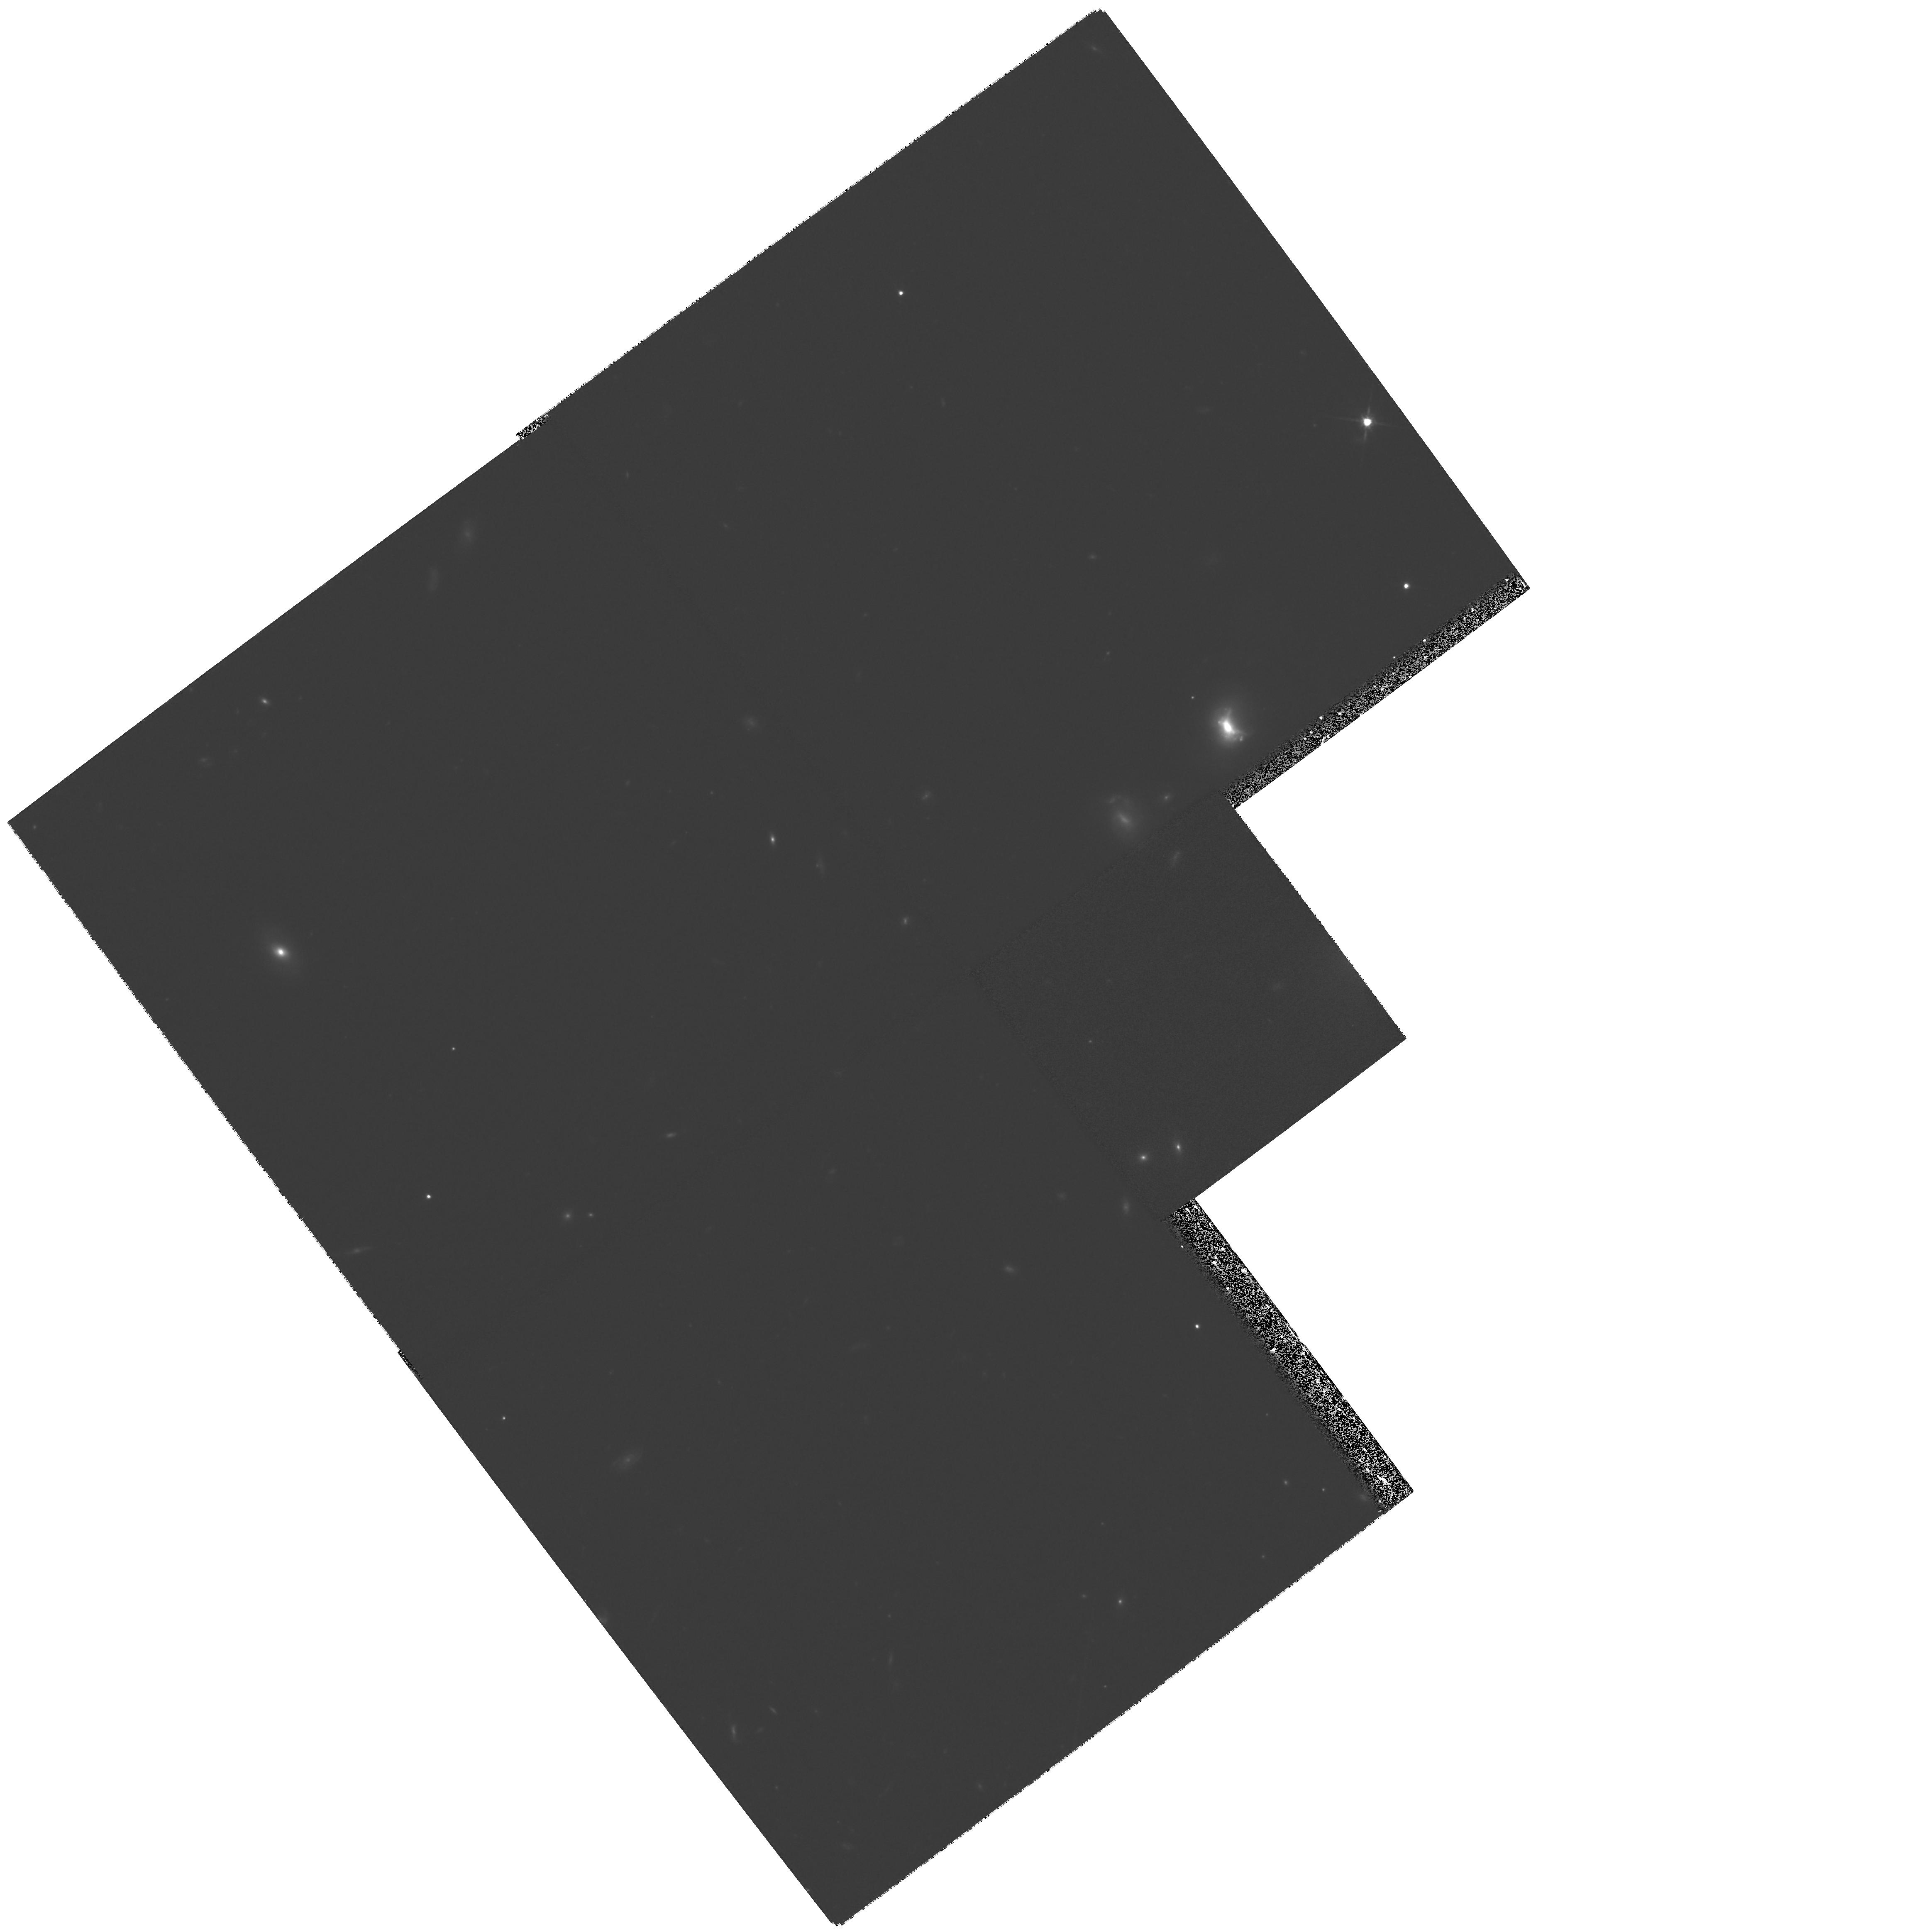
Target: FIELD-031320-550159
Instrument: WFPC2/PC
Filter: F814W
Exposure: 1.1 h
Observation ID: hst_8331_02_wfpc2_pc_f814w_u5h302

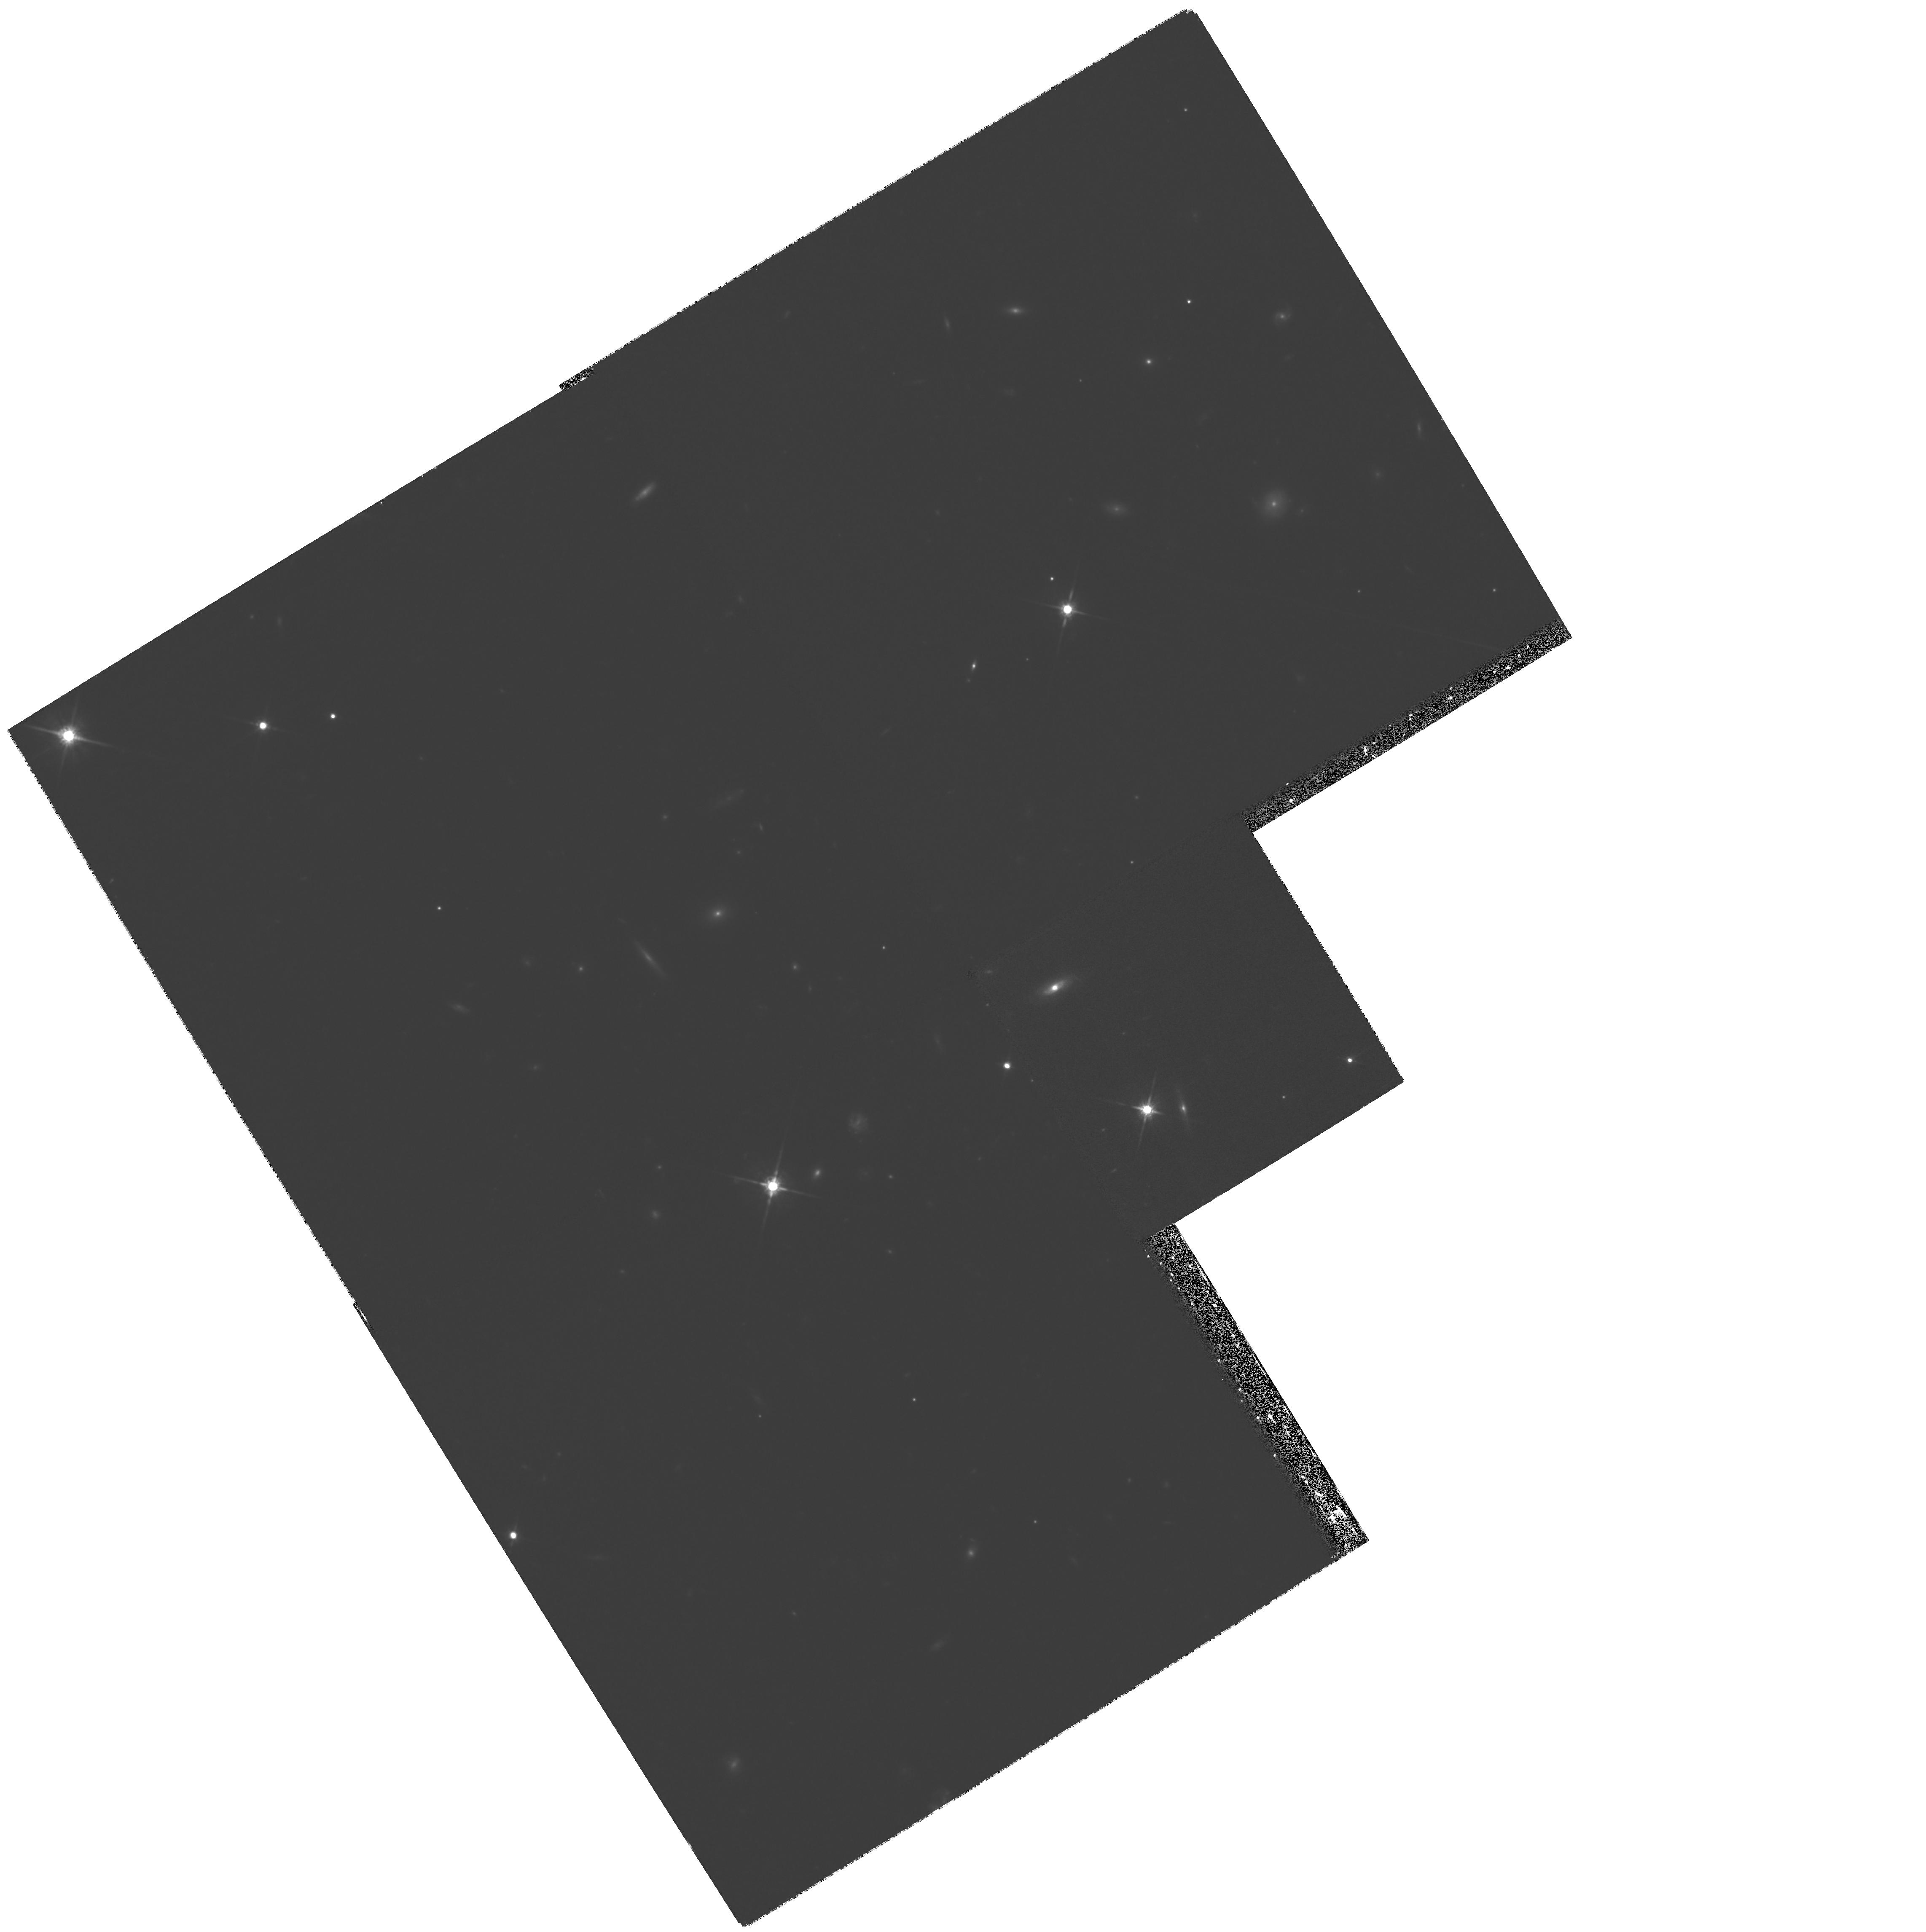
Target: FIELD-031329-550420
Instrument: WFPC2/PC
Filter: F814W
Exposure: 1.1 h
Observation ID: hst_8331_03_wfpc2_pc_f814w_u5h303

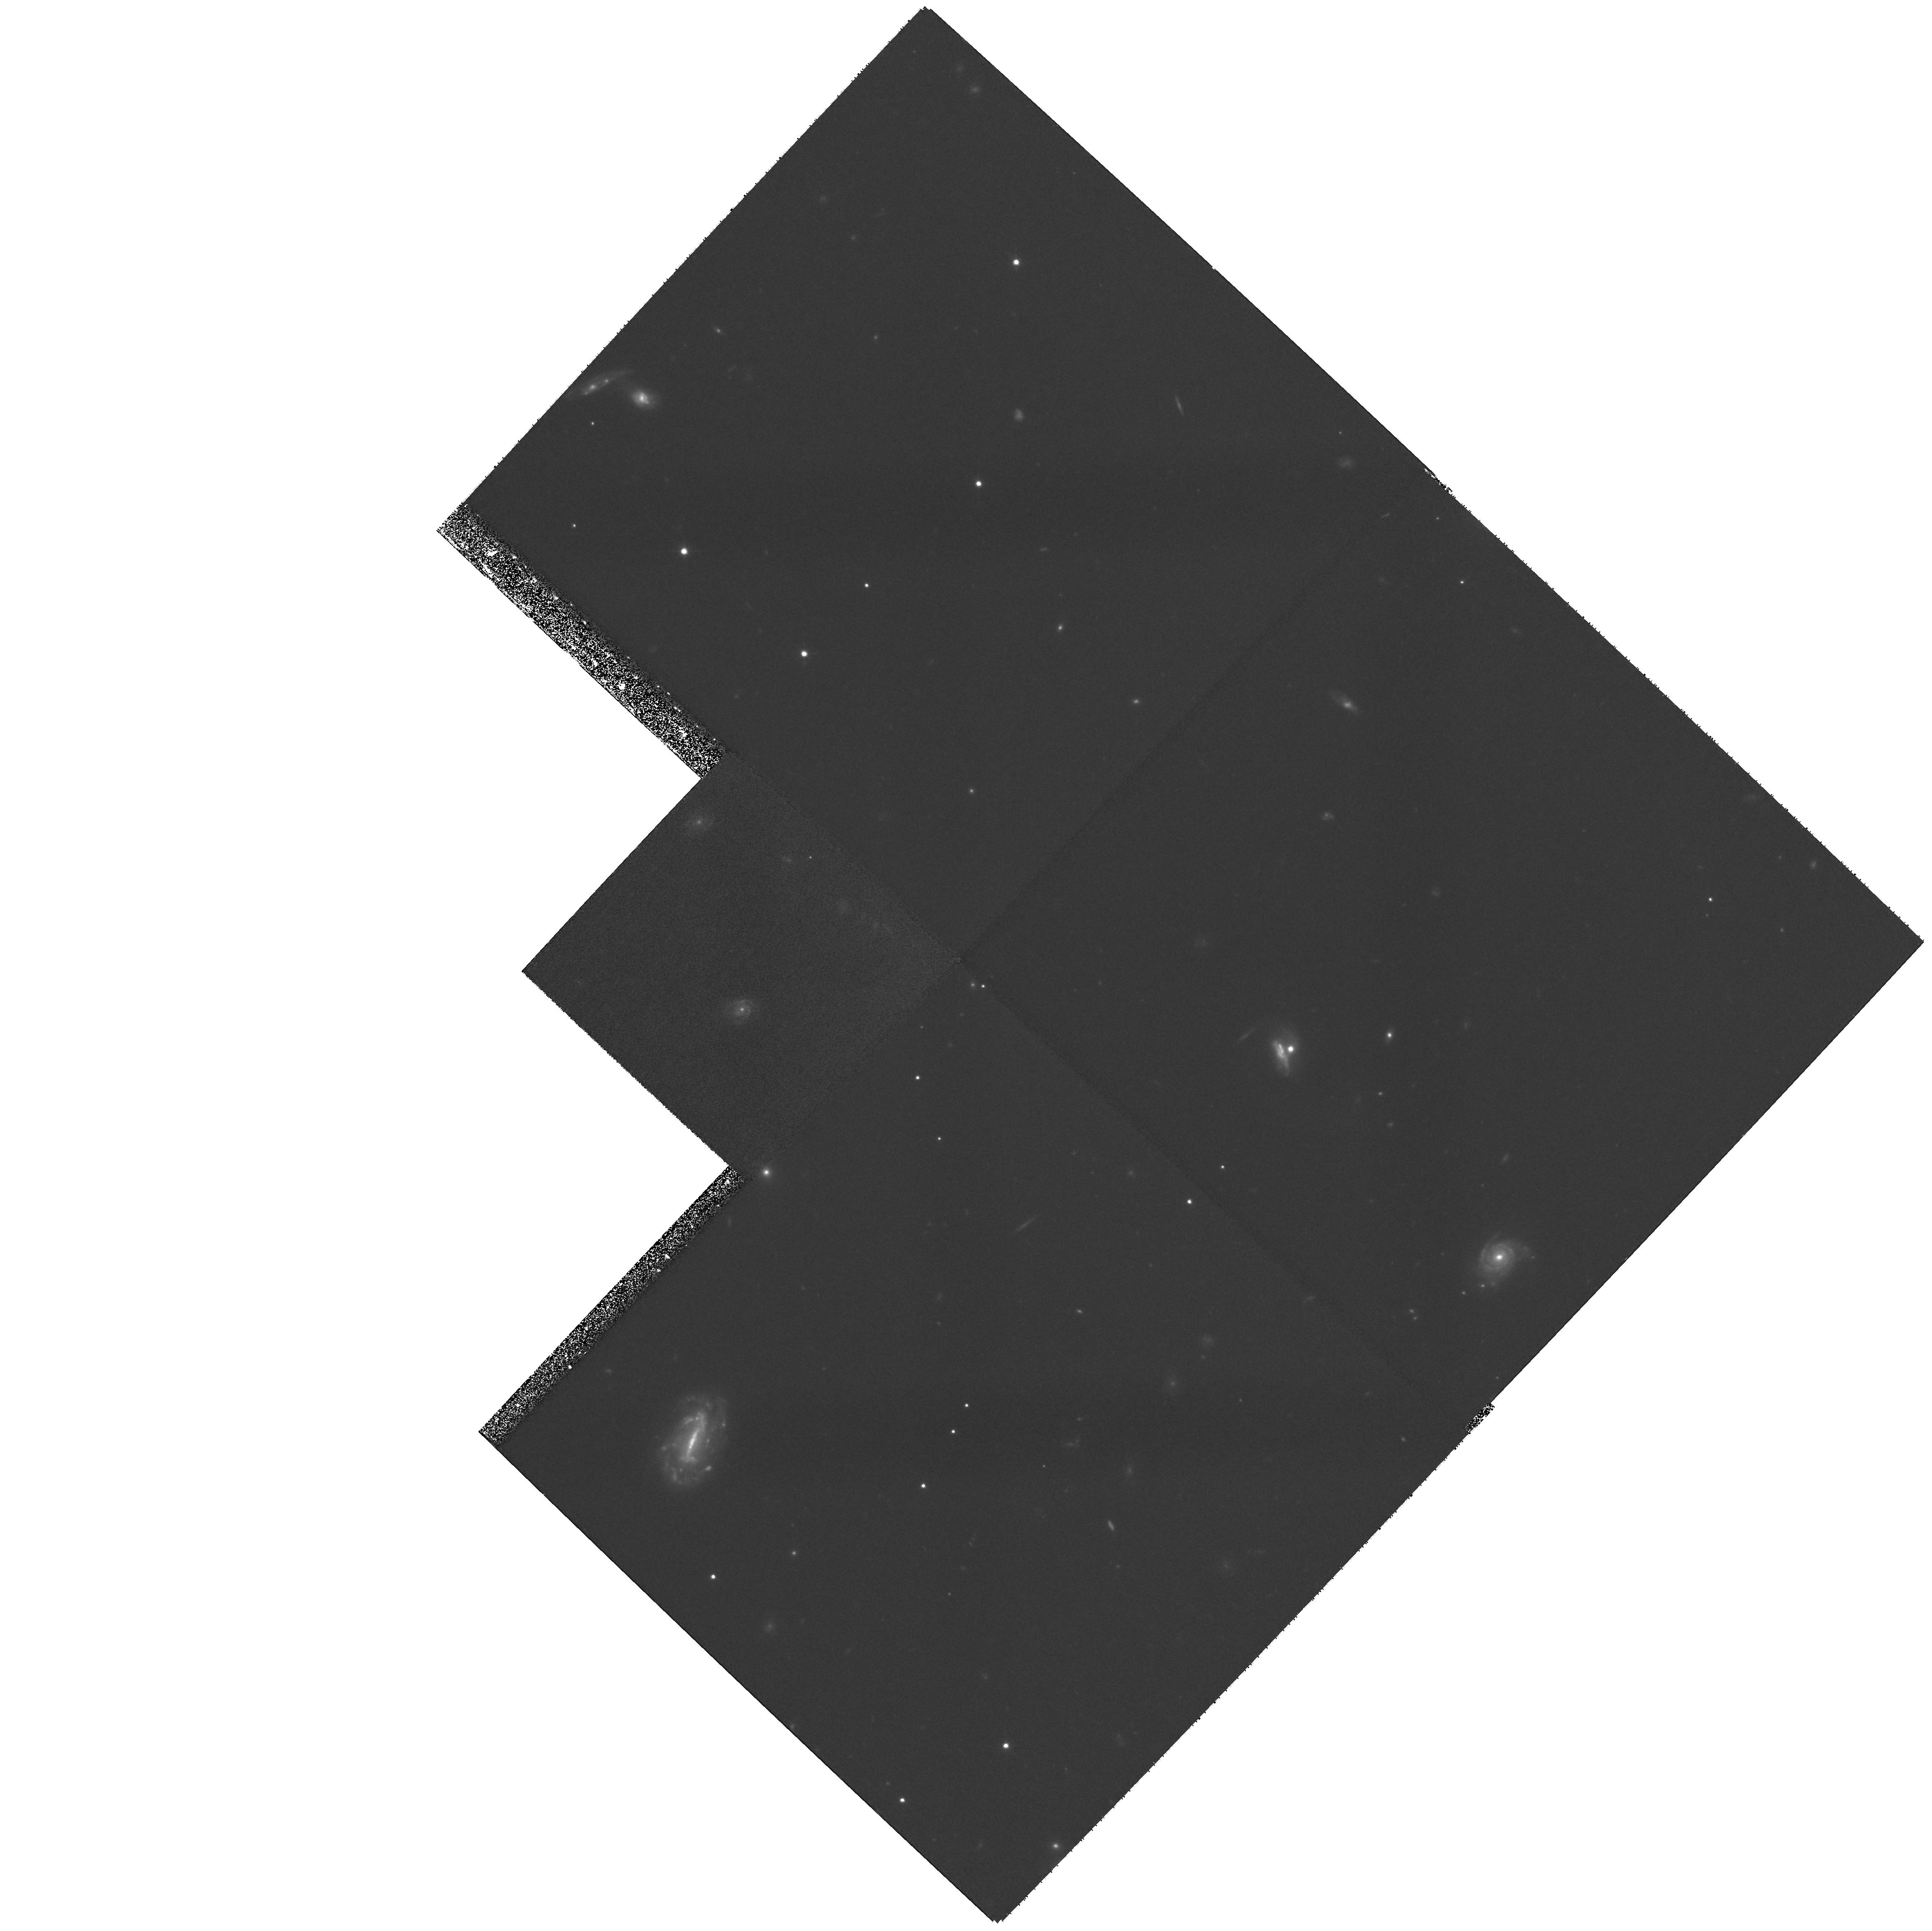
Target: FIELD-031309-550503
Instrument: WFPC2/PC
Filter: F814W
Exposure: 1.1 h
Observation ID: hst_8331_05_wfpc2_pc_f814w_u5h305

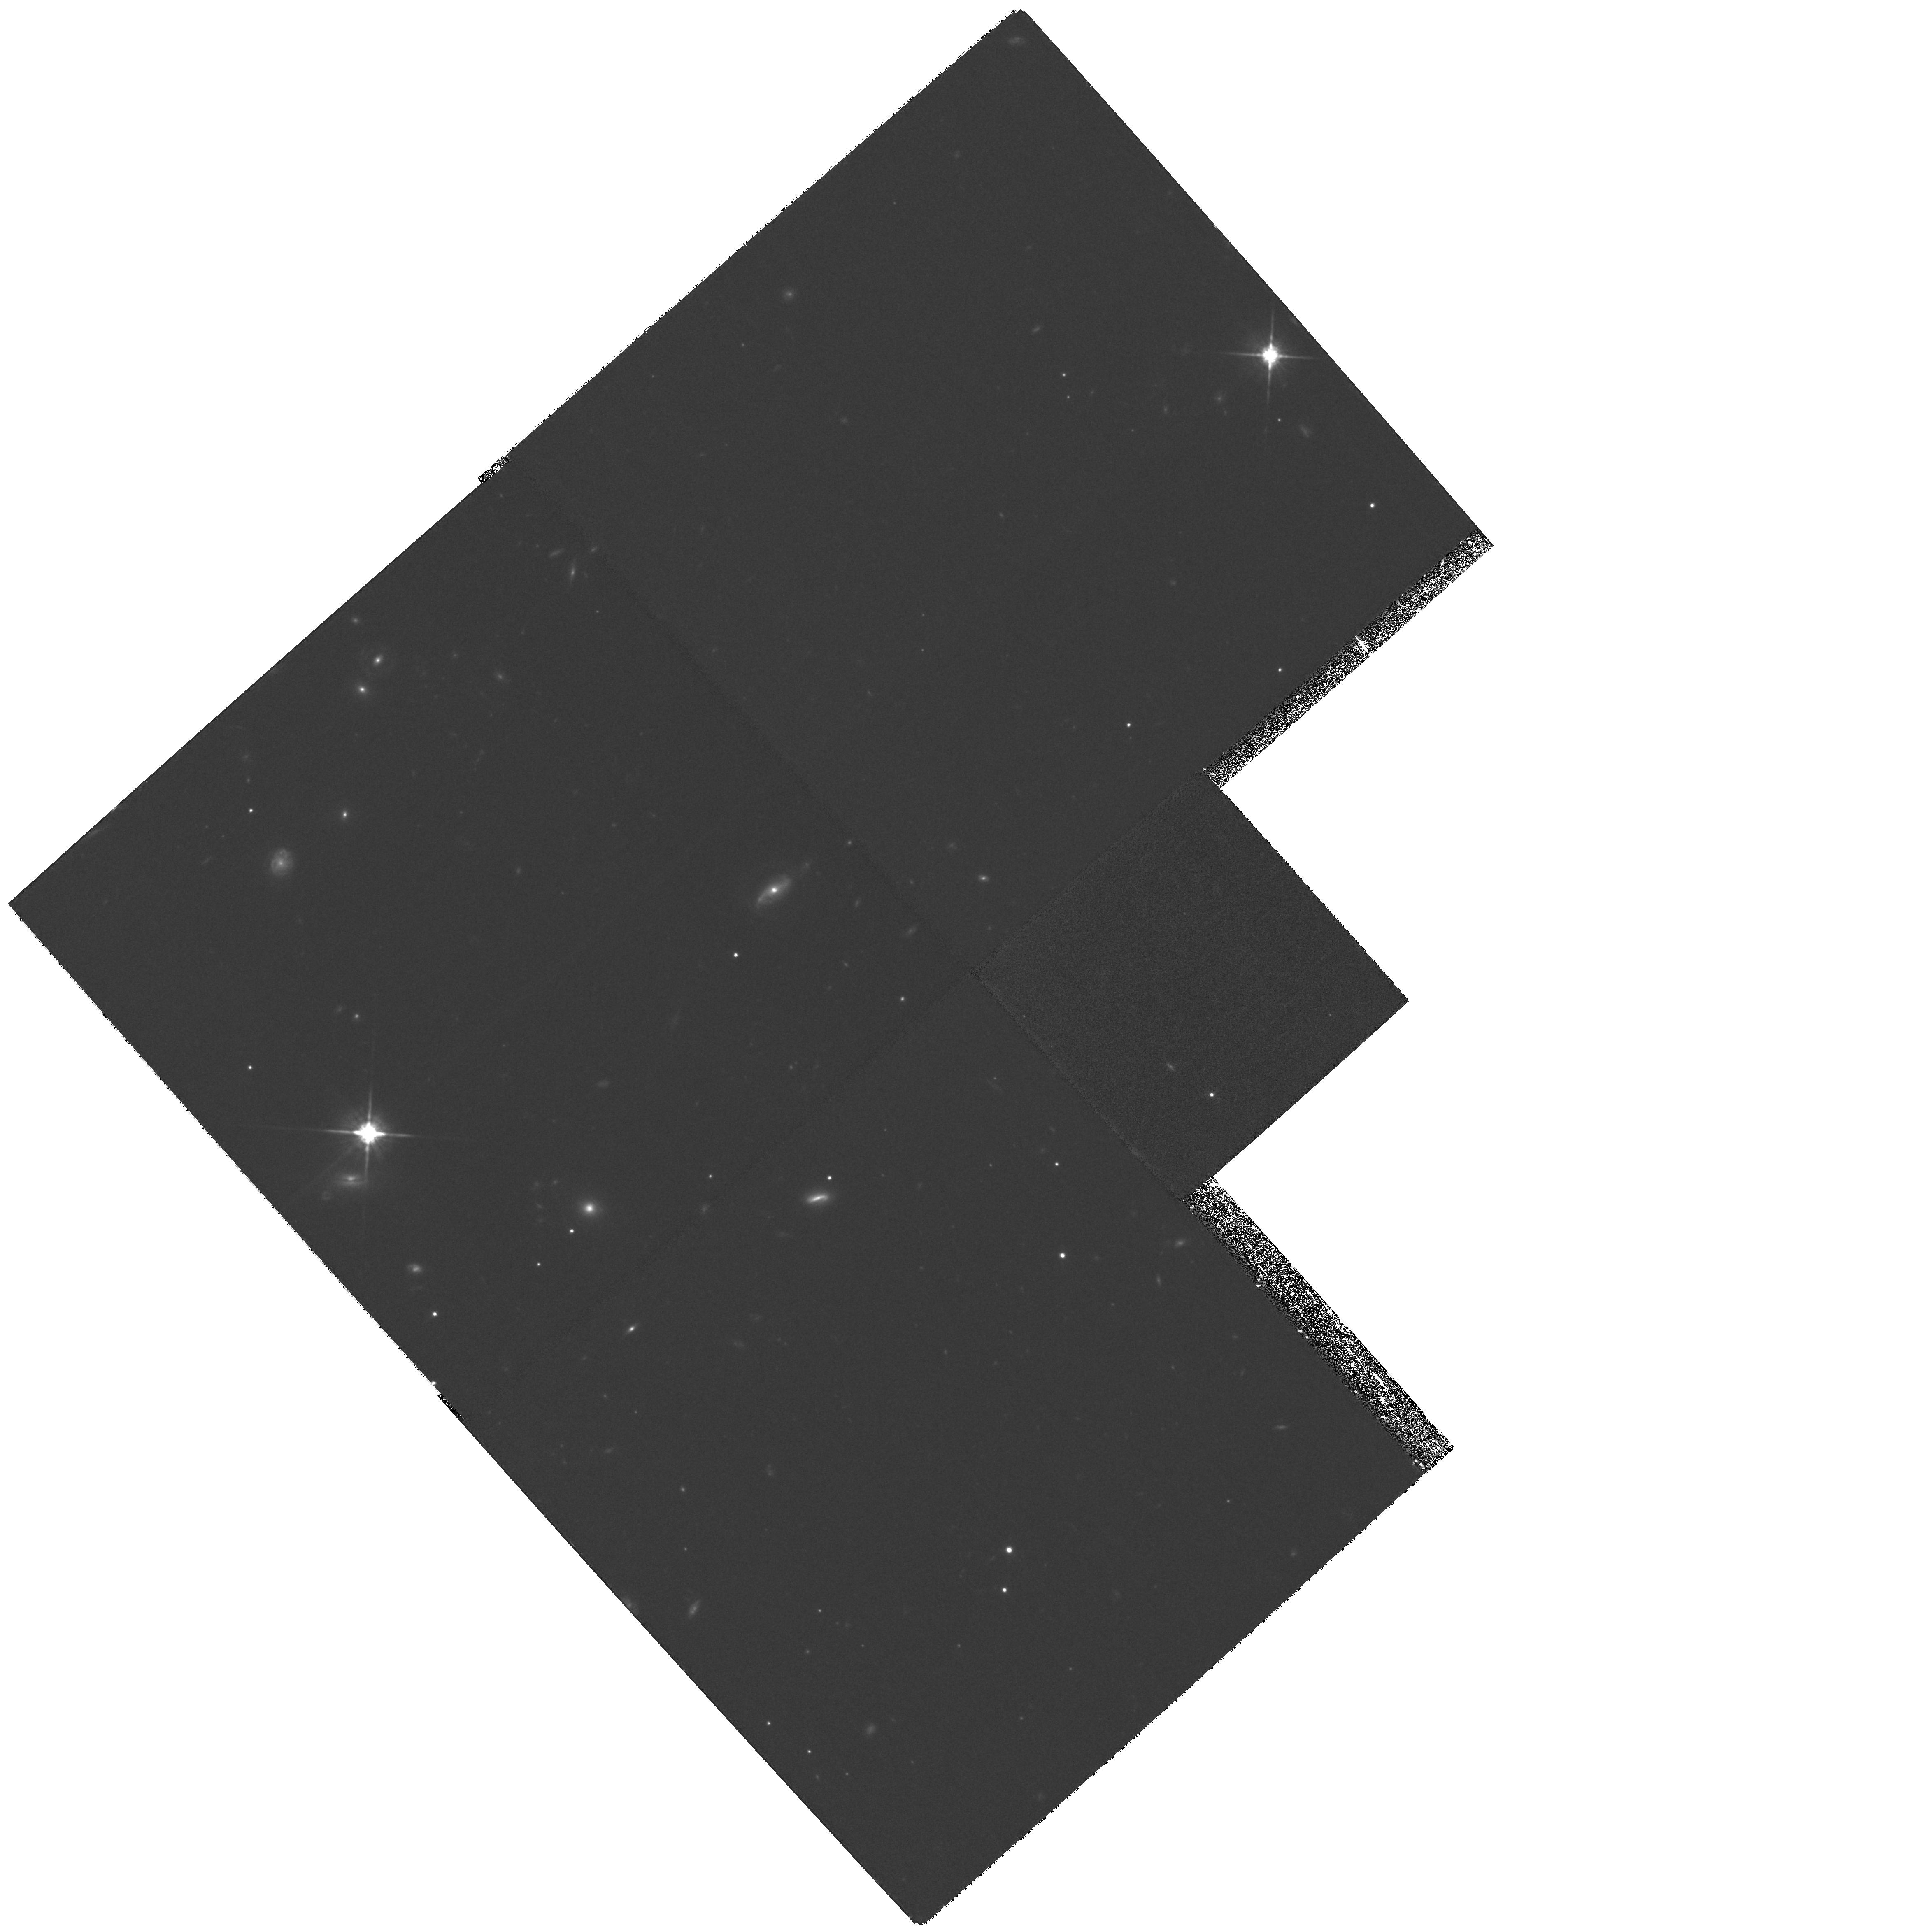
Target: FIELD-031246-550330
Instrument: WFPC2/PC
Filter: F814W
Exposure: 1.1 h
Observation ID: hst_8331_04_wfpc2_pc_f814w_u5h304

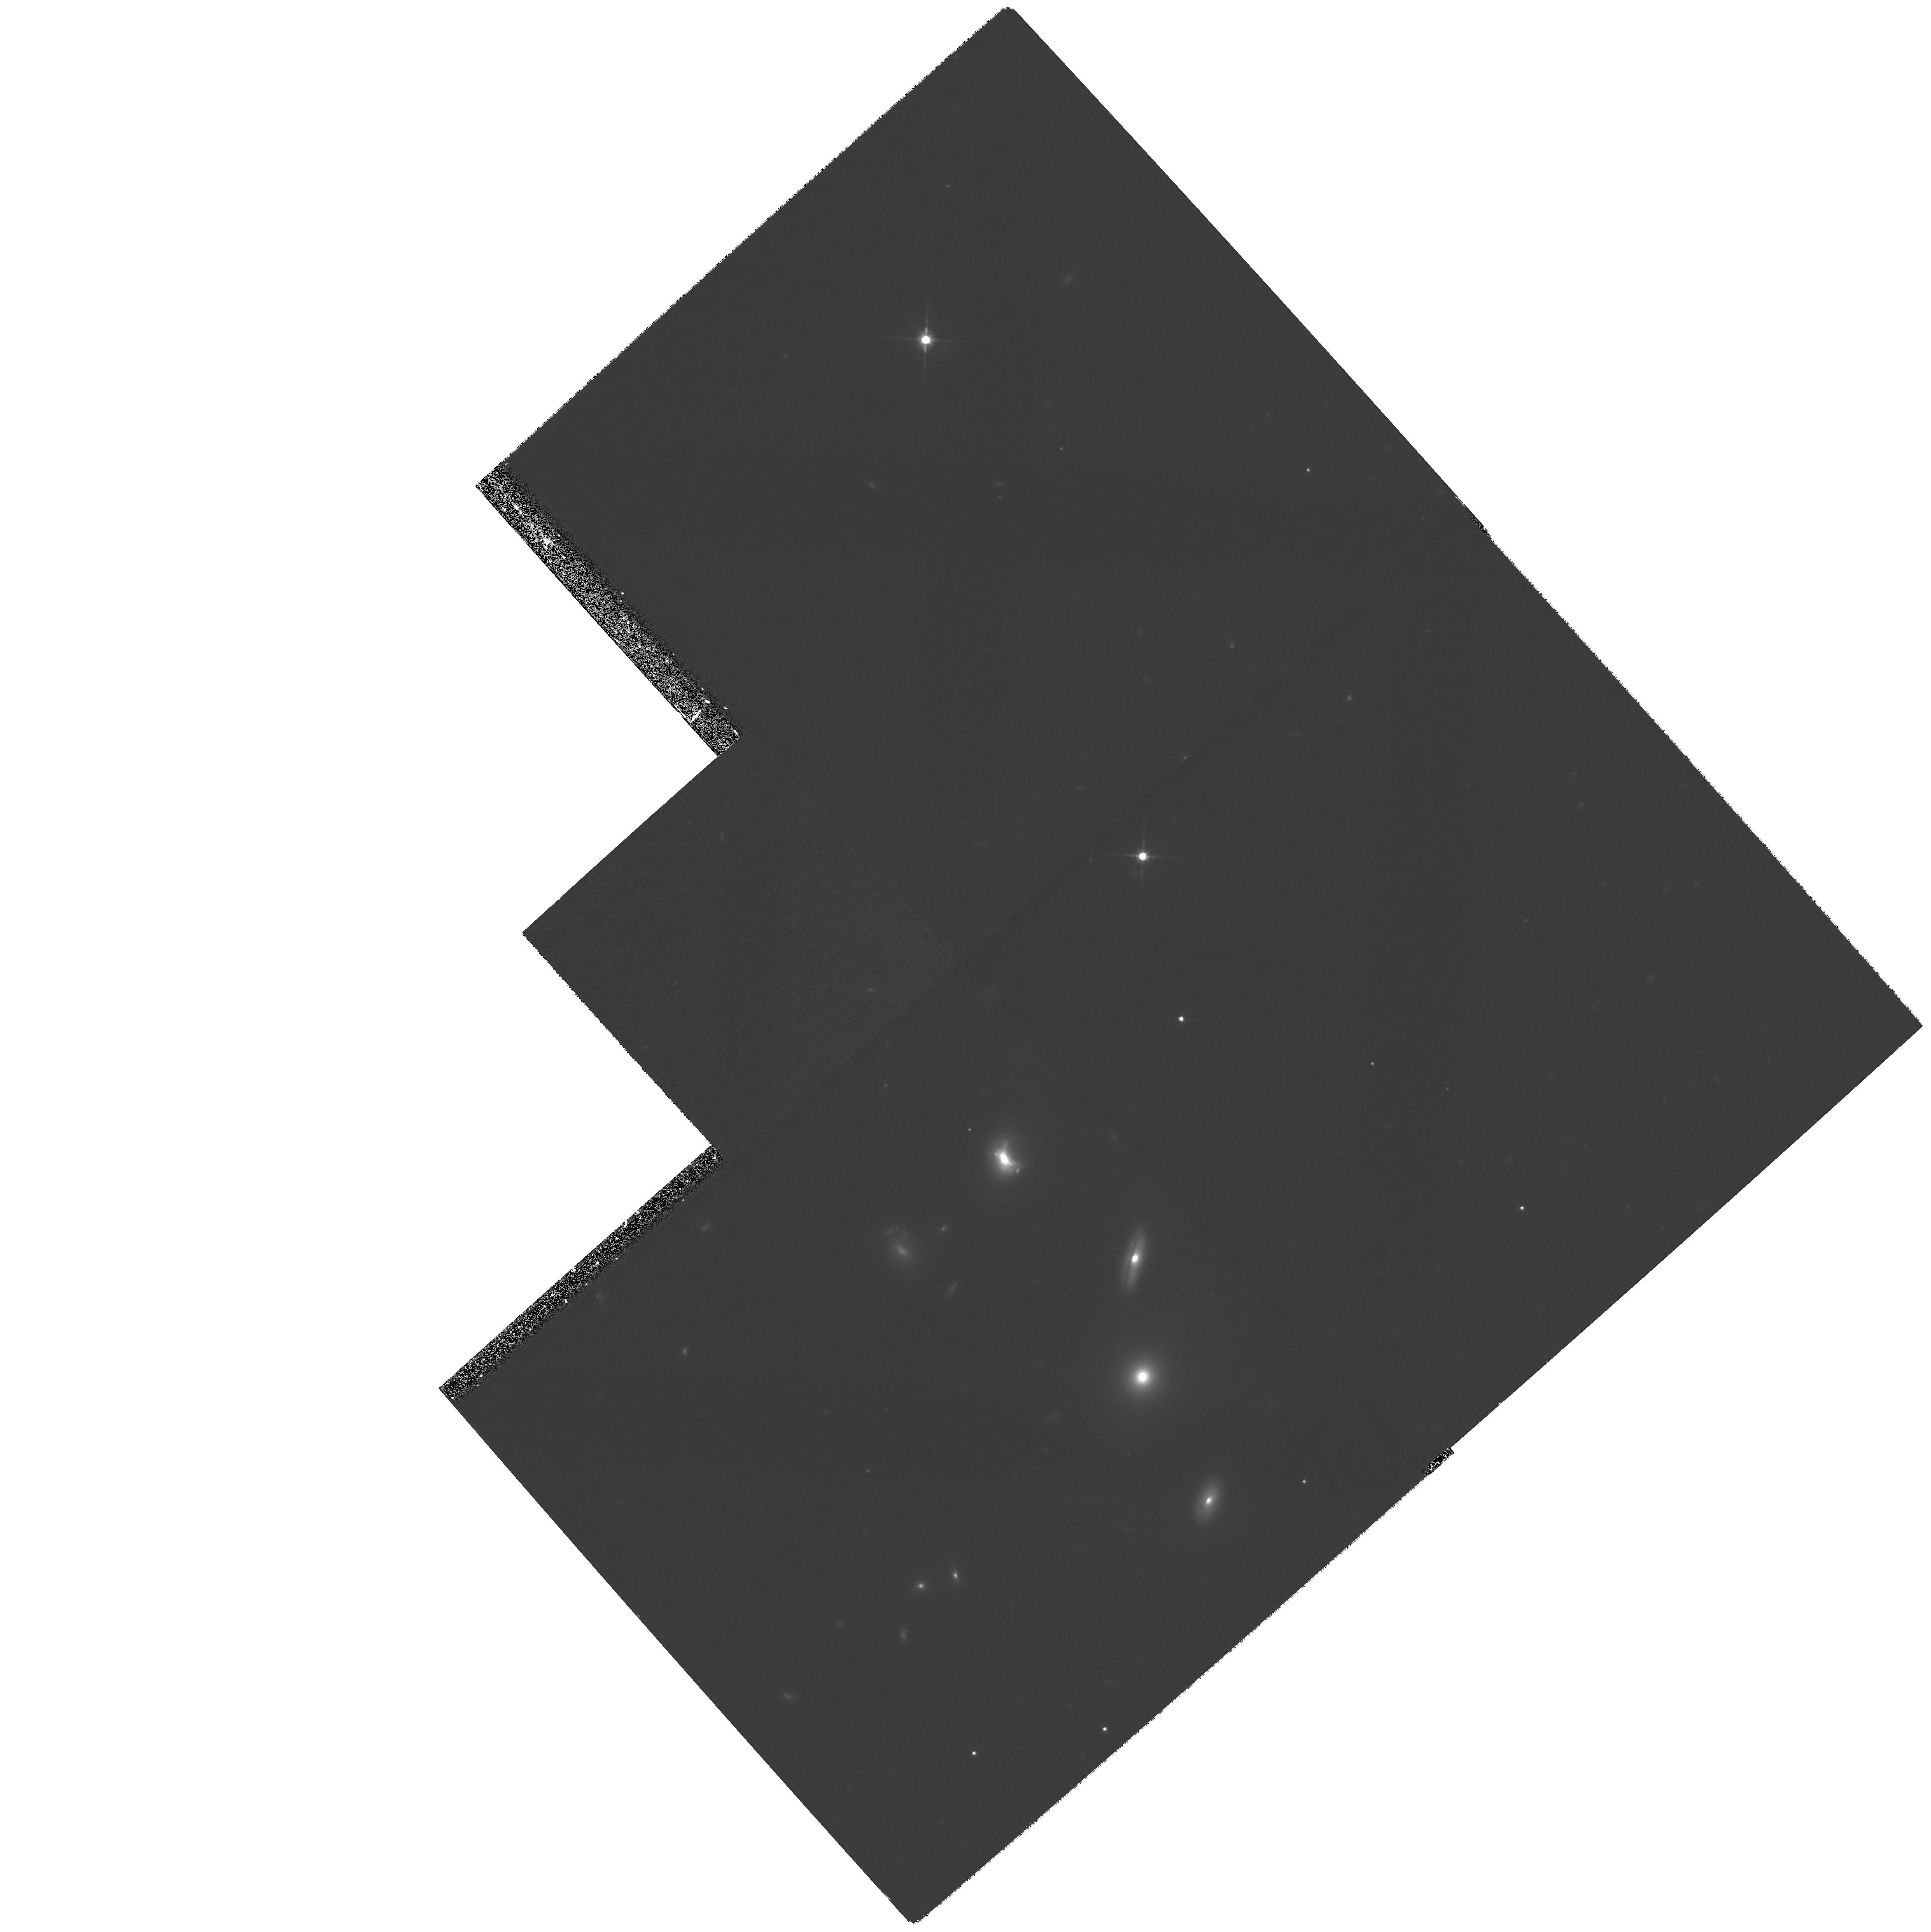
Target: FIELD-031320-550159
Instrument: WFPC2/PC
Filter: F814W
Exposure: 1.1 h
Observation ID: hst_8331_06_wfpc2_pc_f814w_u5h306

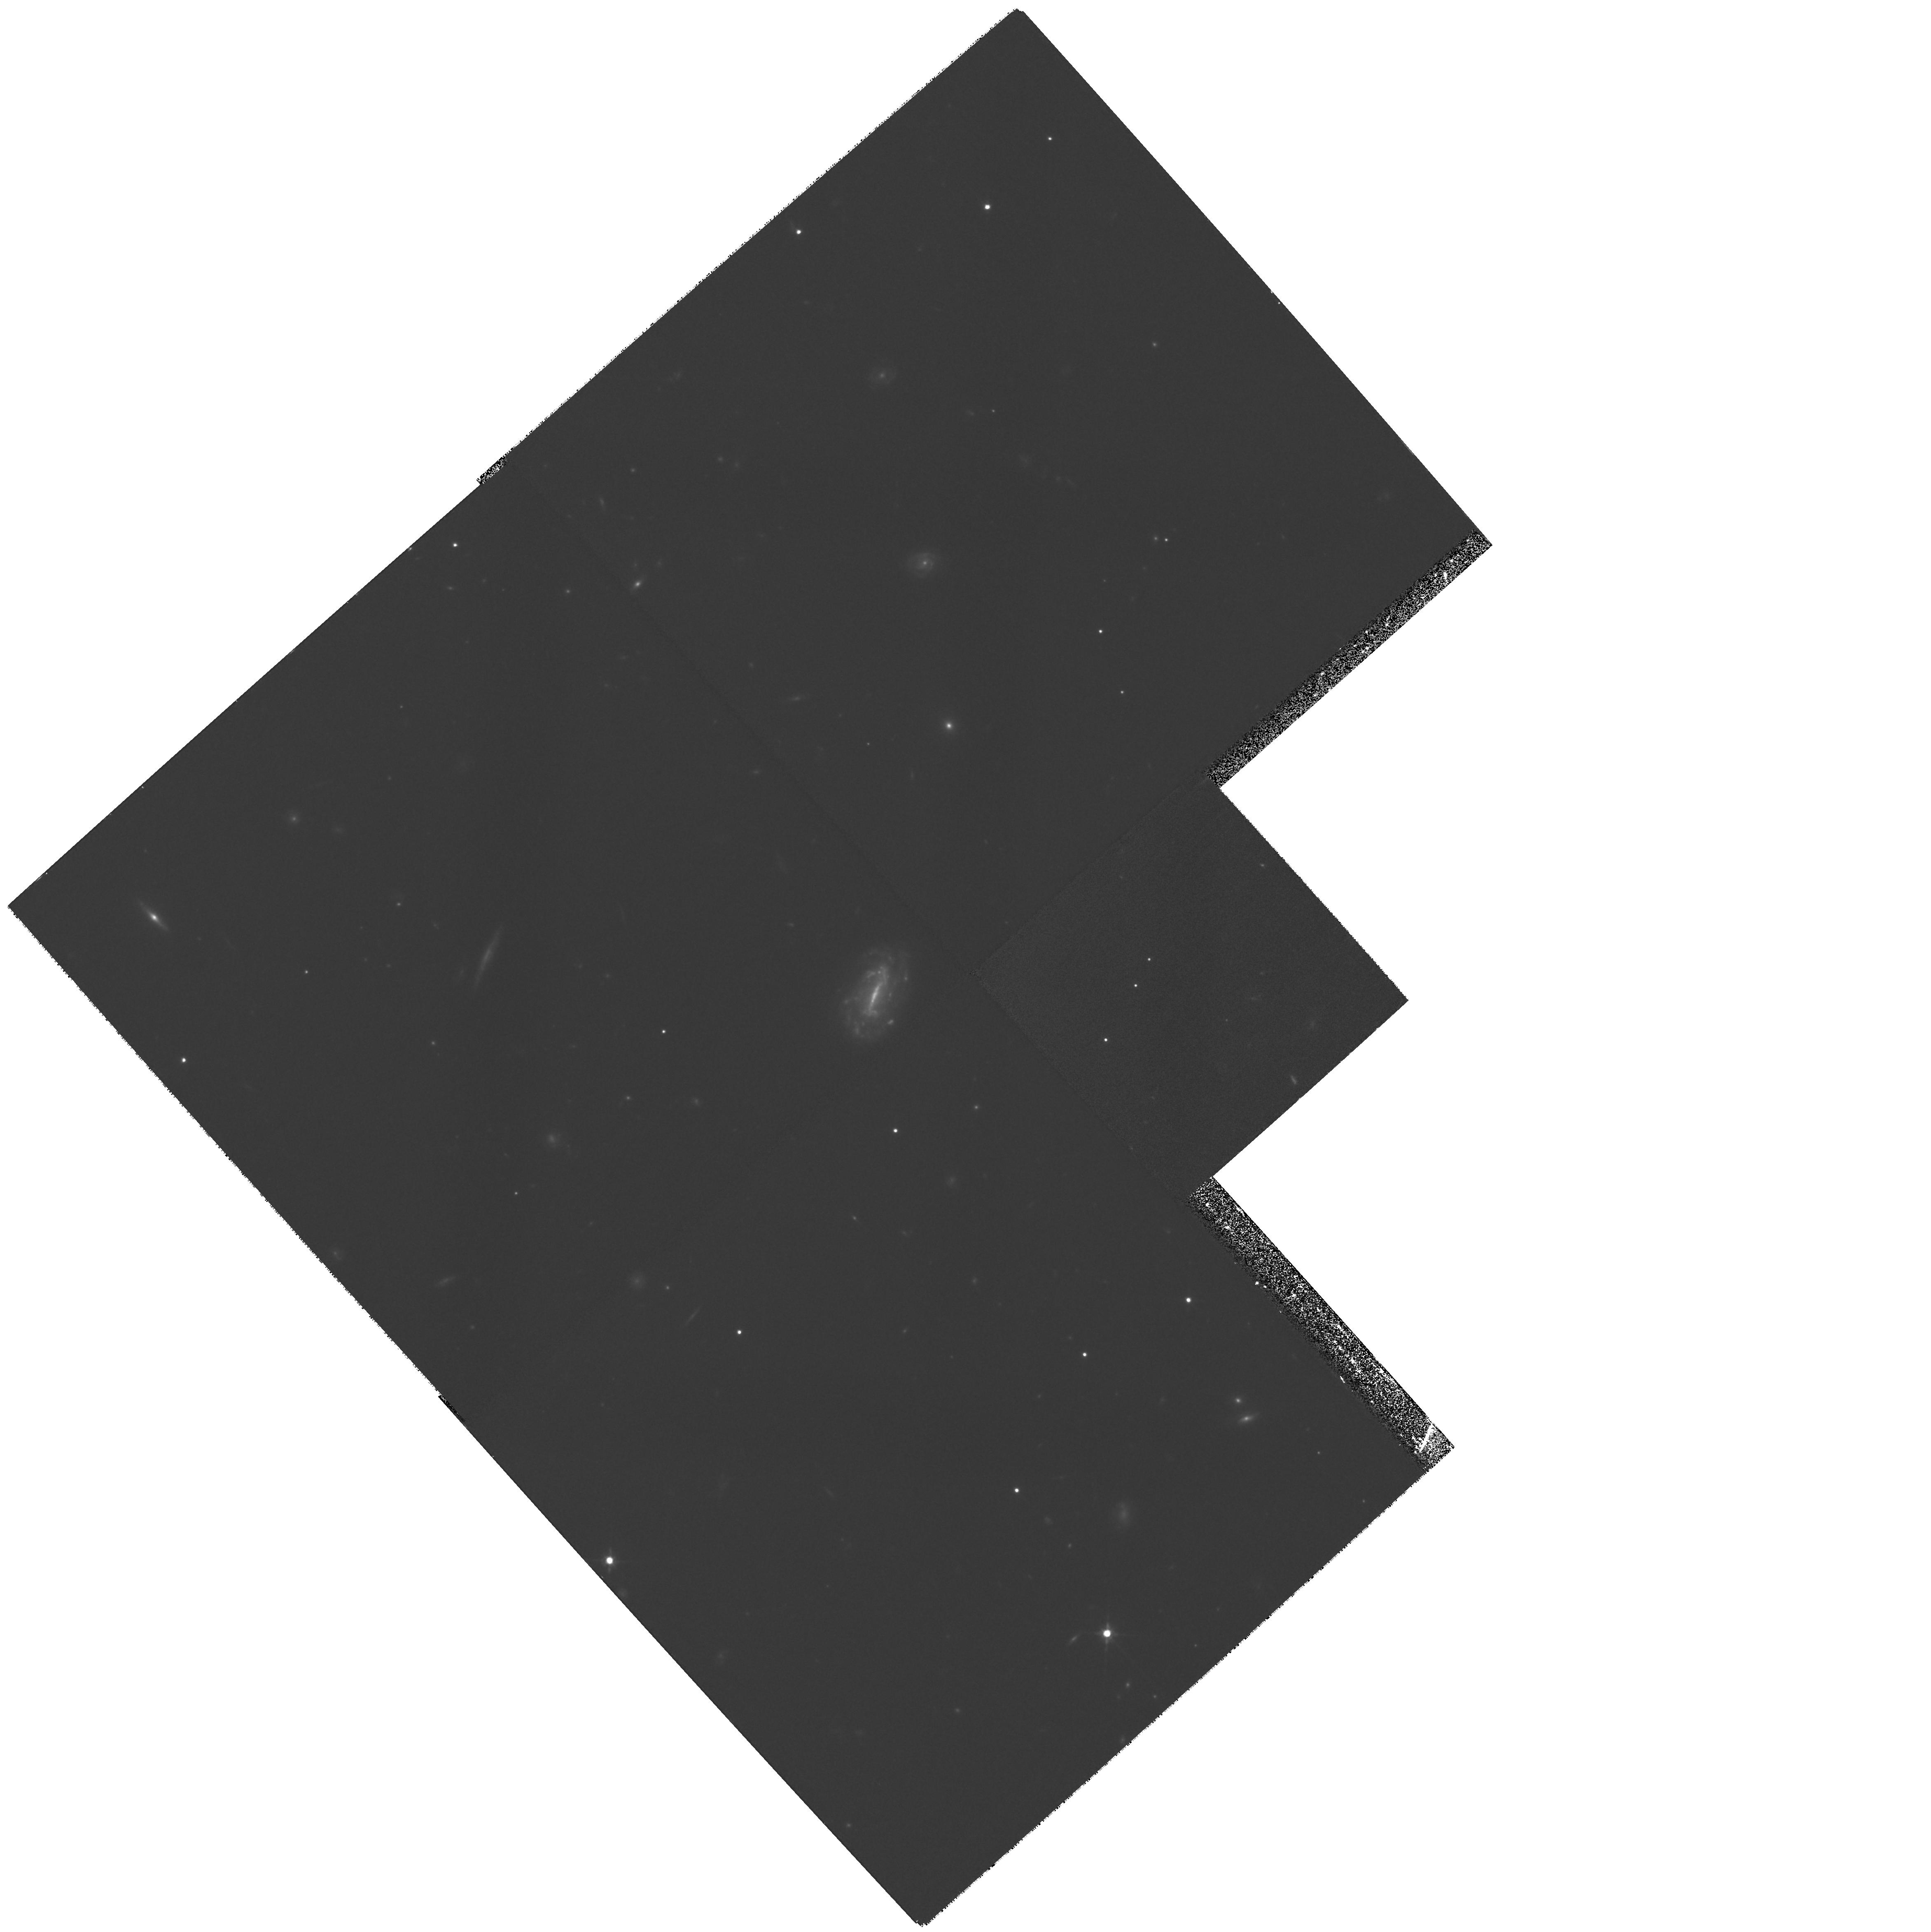
Target: FIELD-031309-550503
Instrument: WFPC2/PC
Filter: F814W
Exposure: 1.1 h
Observation ID: hst_8331_01_wfpc2_pc_f814w_u5h301

Probing the Dark Side of Galaxy Formation: HST Imaging of the ISO ULTRADEEP Survey (PI: Clements, David)

The Hubble Deep Field (HDF) gave us an unprecedented view of the optical and rest-- frame--UV side of galaxy formation. However, new data from ISO and COBE confirms the suspicion that the optical/UV does not tell the whole story. ISO observations have also demonstrated that this is true even in the HDF. These show the presence of ~25 galaxies brighter than ~200MuJy at 15Mum. However, it is so far unclear what distinguishes the ISO sources in the HDF from many similar HDF galaxies undetected by ISO. There is a suggestion that they are more often interacting systems, and that they have somewhat redder colours, but at this stage the sample size in the HDF is too small to draw definitive conclusions. We thus propose obtaining moderately deep (~ 24-25 mag arcsec^-2) imaging of the ISO ULTRADEEP survey region. This survey covers 25 arcmin^2 to a 75MuJy flux limit -- larger and deeper than the ISOHDF -- and includes ~200 sources to the 3Sigma flux limit -- nearly 10 times as many as found by ISO in the HDF. With o ur much larger sample we will examine the detailed morphologies, colours and colour-distributions and compare them with objects undetected by ISO. In this way we will determine what makes a galaxy mid-IR luminous, and thus uncover the origin of the strong evolution seen in this population. This will put us one step closer to understanding the dark side of galaxy formation.